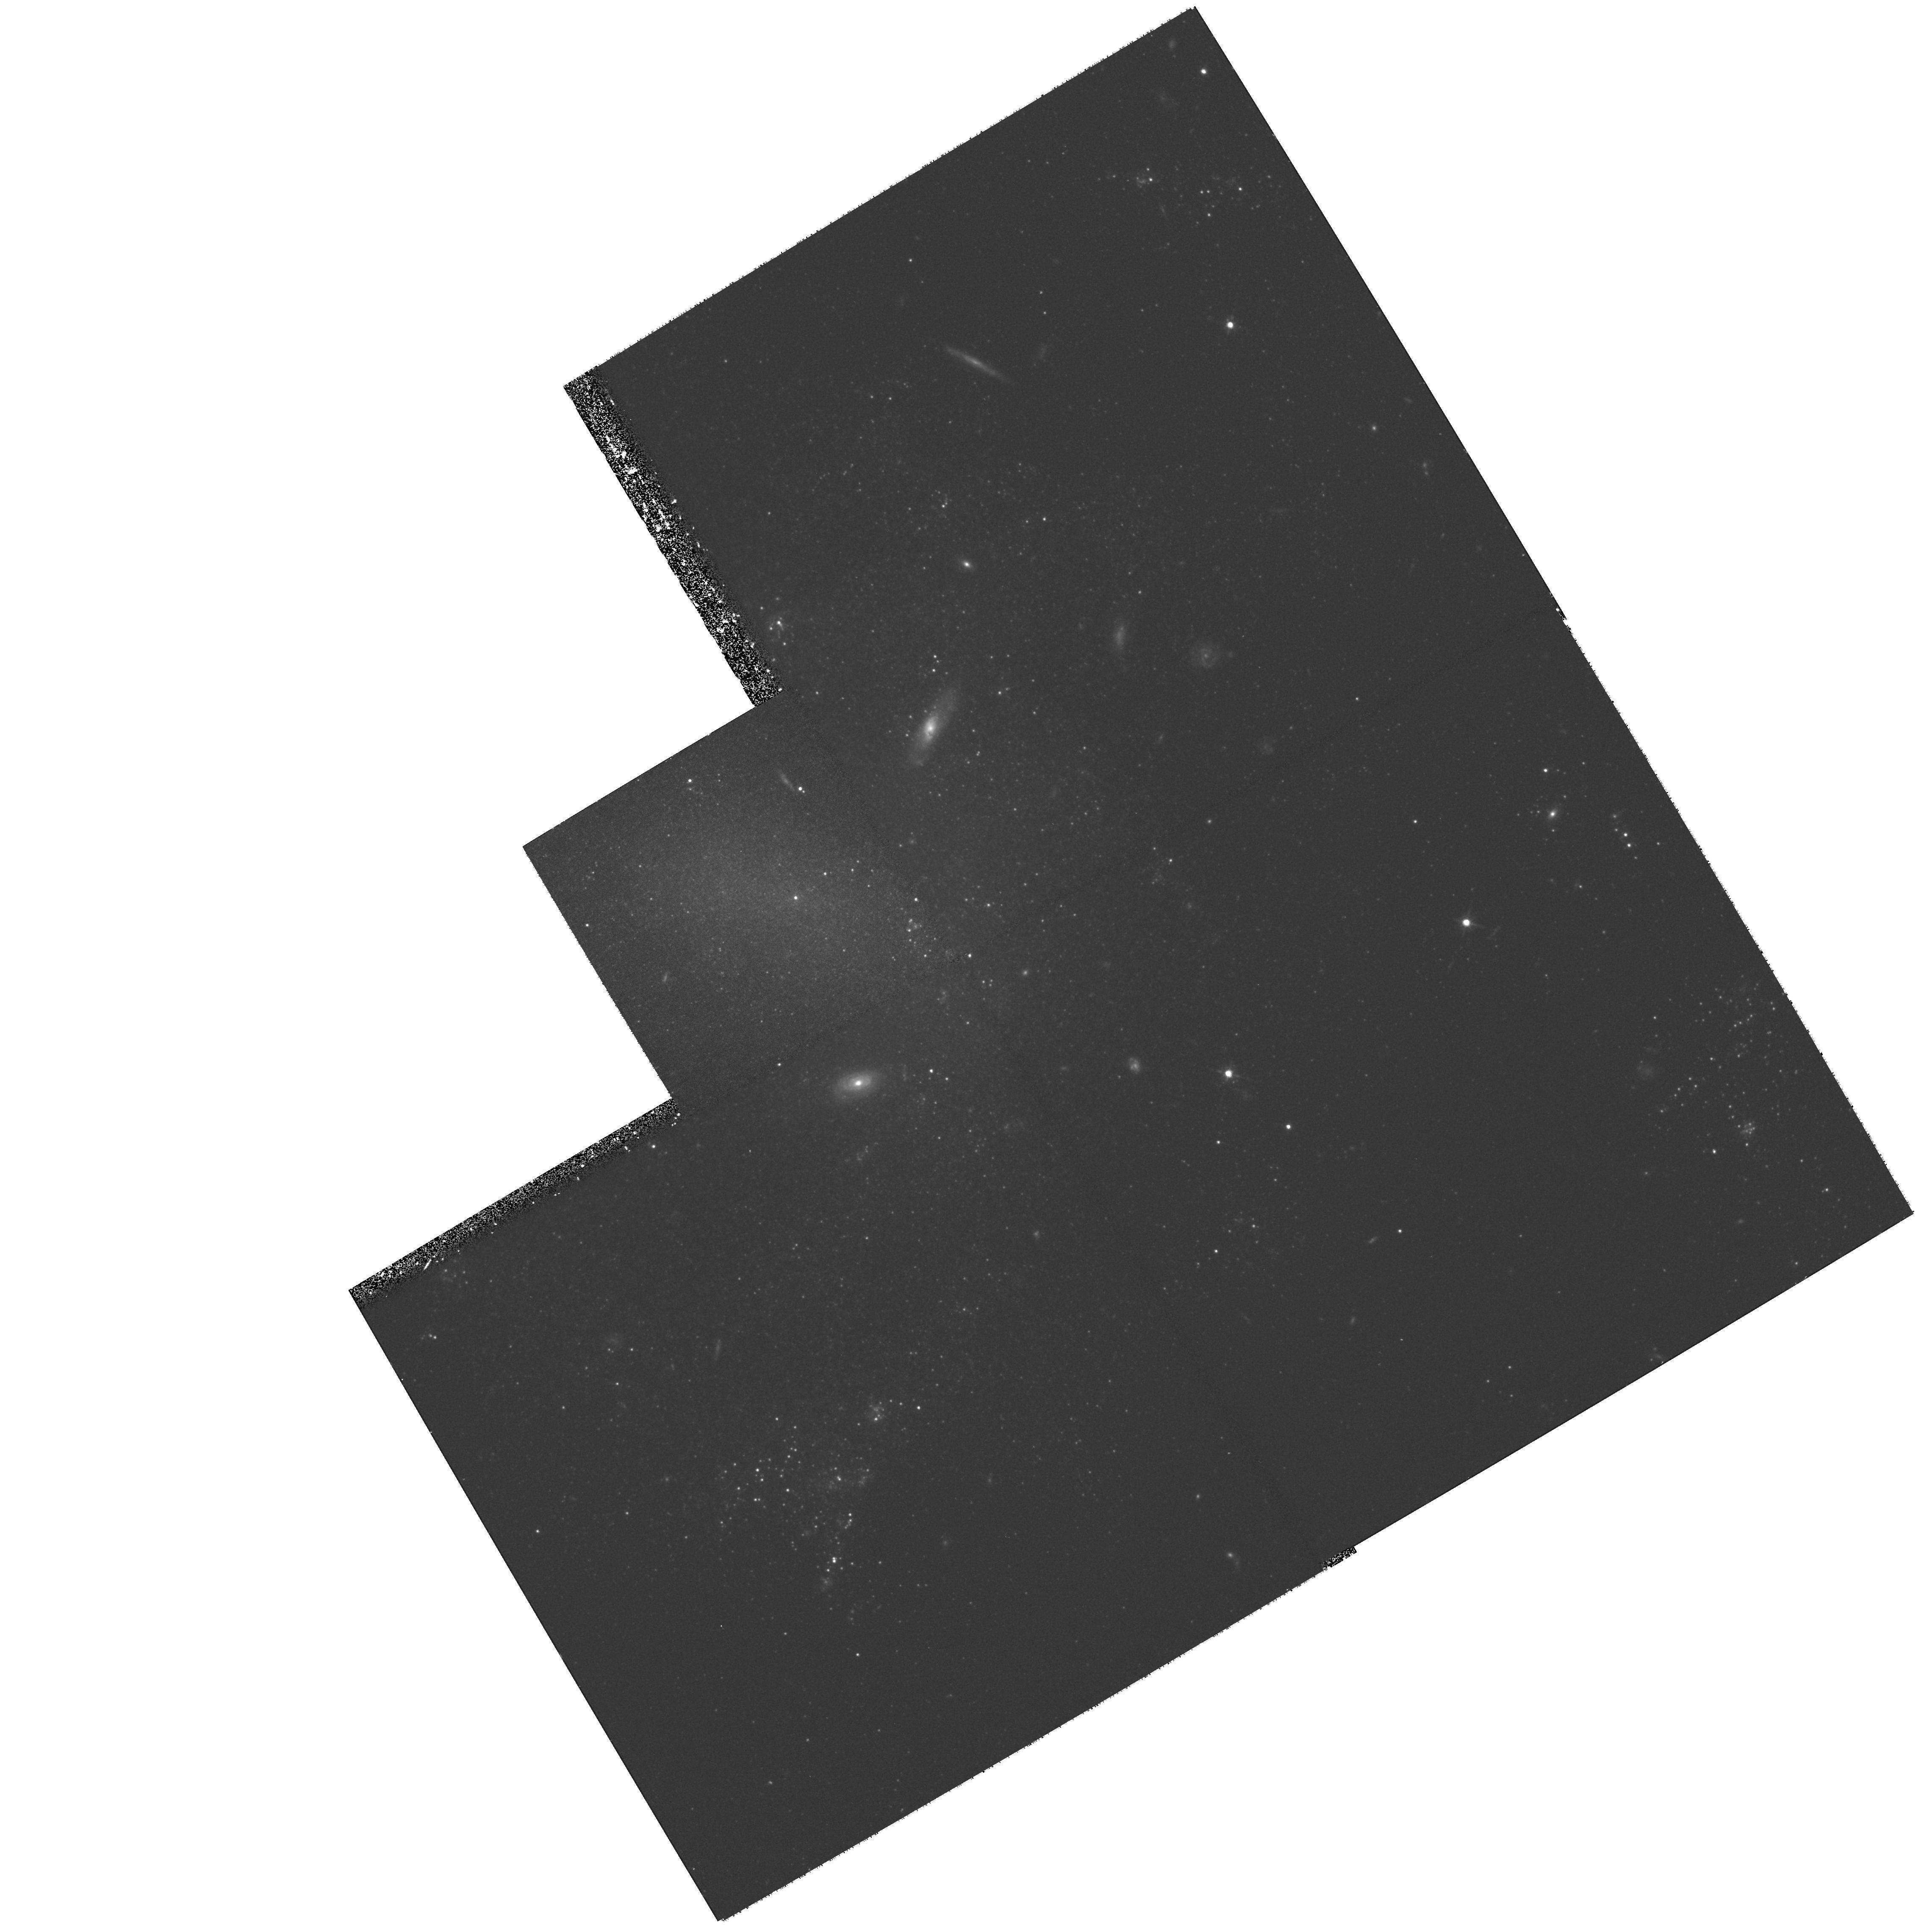
Target: UGC2302
Instrument: WFPC2/PC
Filter: F814W
Exposure: 1.4 h
Observation ID: hst_8255_02_wfpc2_pc_f814w_u5aw02

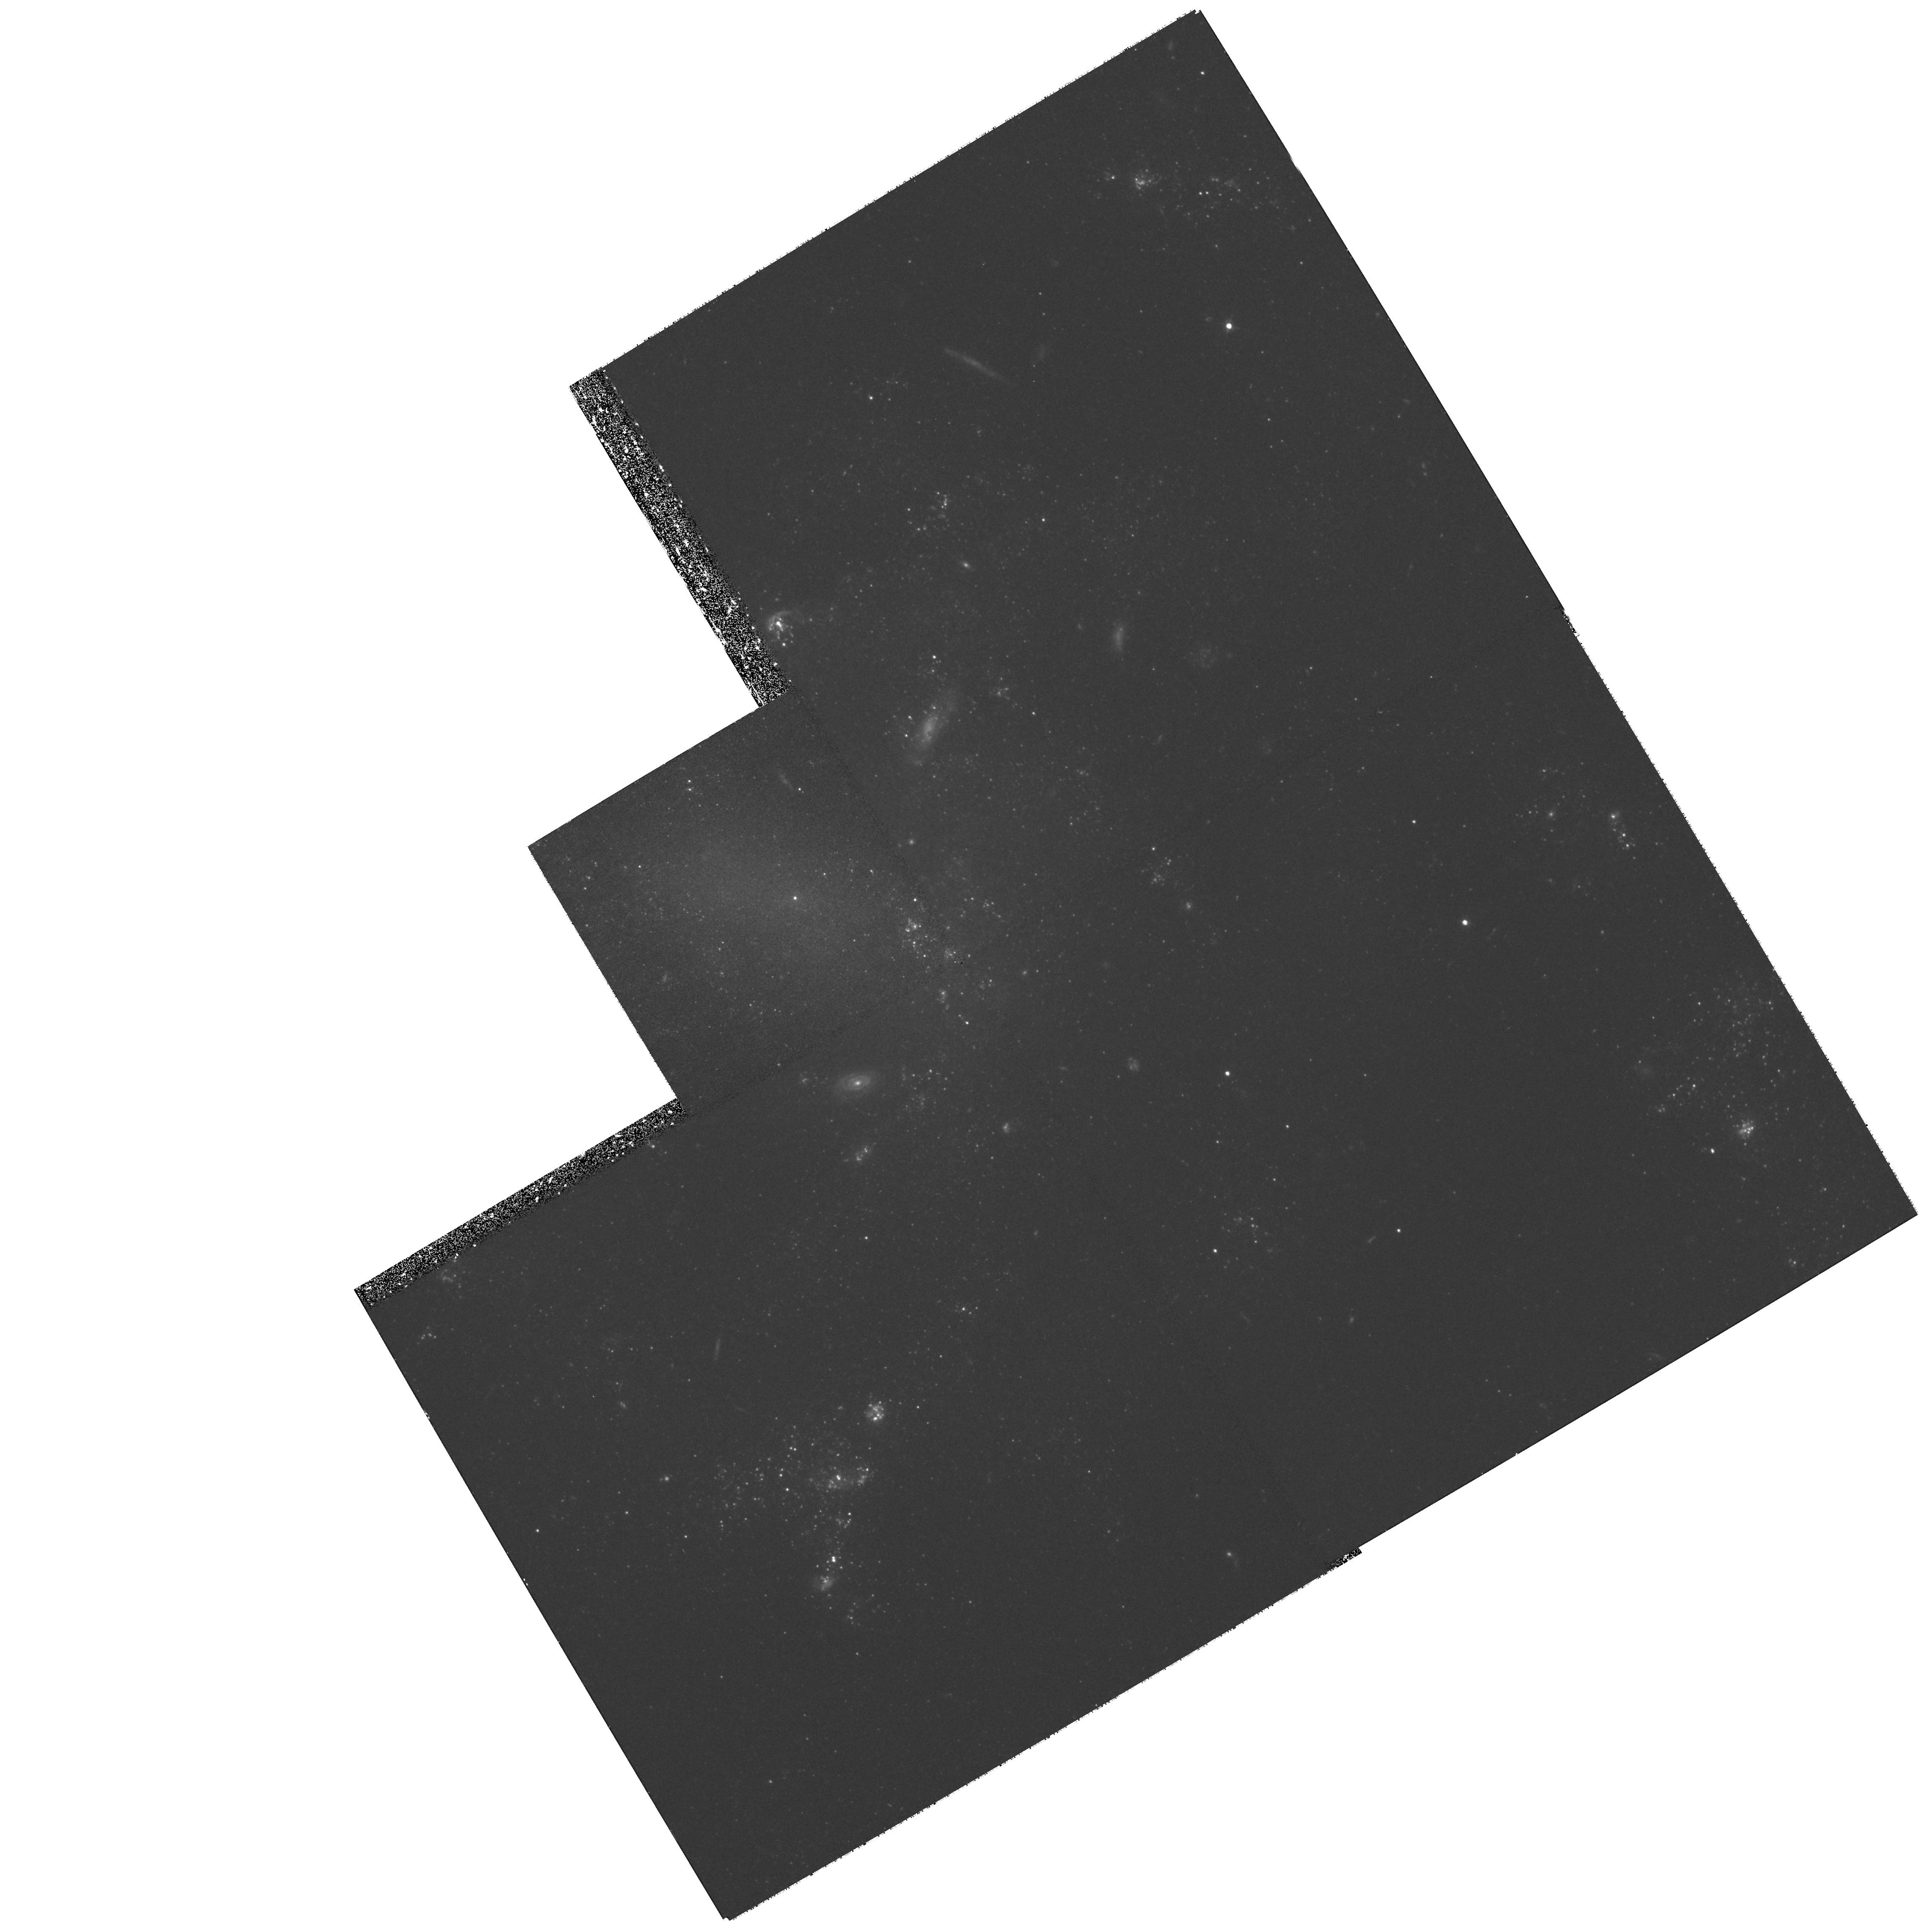
Target: UGC2302
Instrument: WFPC2/PC
Filter: F555W
Exposure: 1.4 h
Observation ID: hst_8255_03_wfpc2_pc_f555w_u5aw03

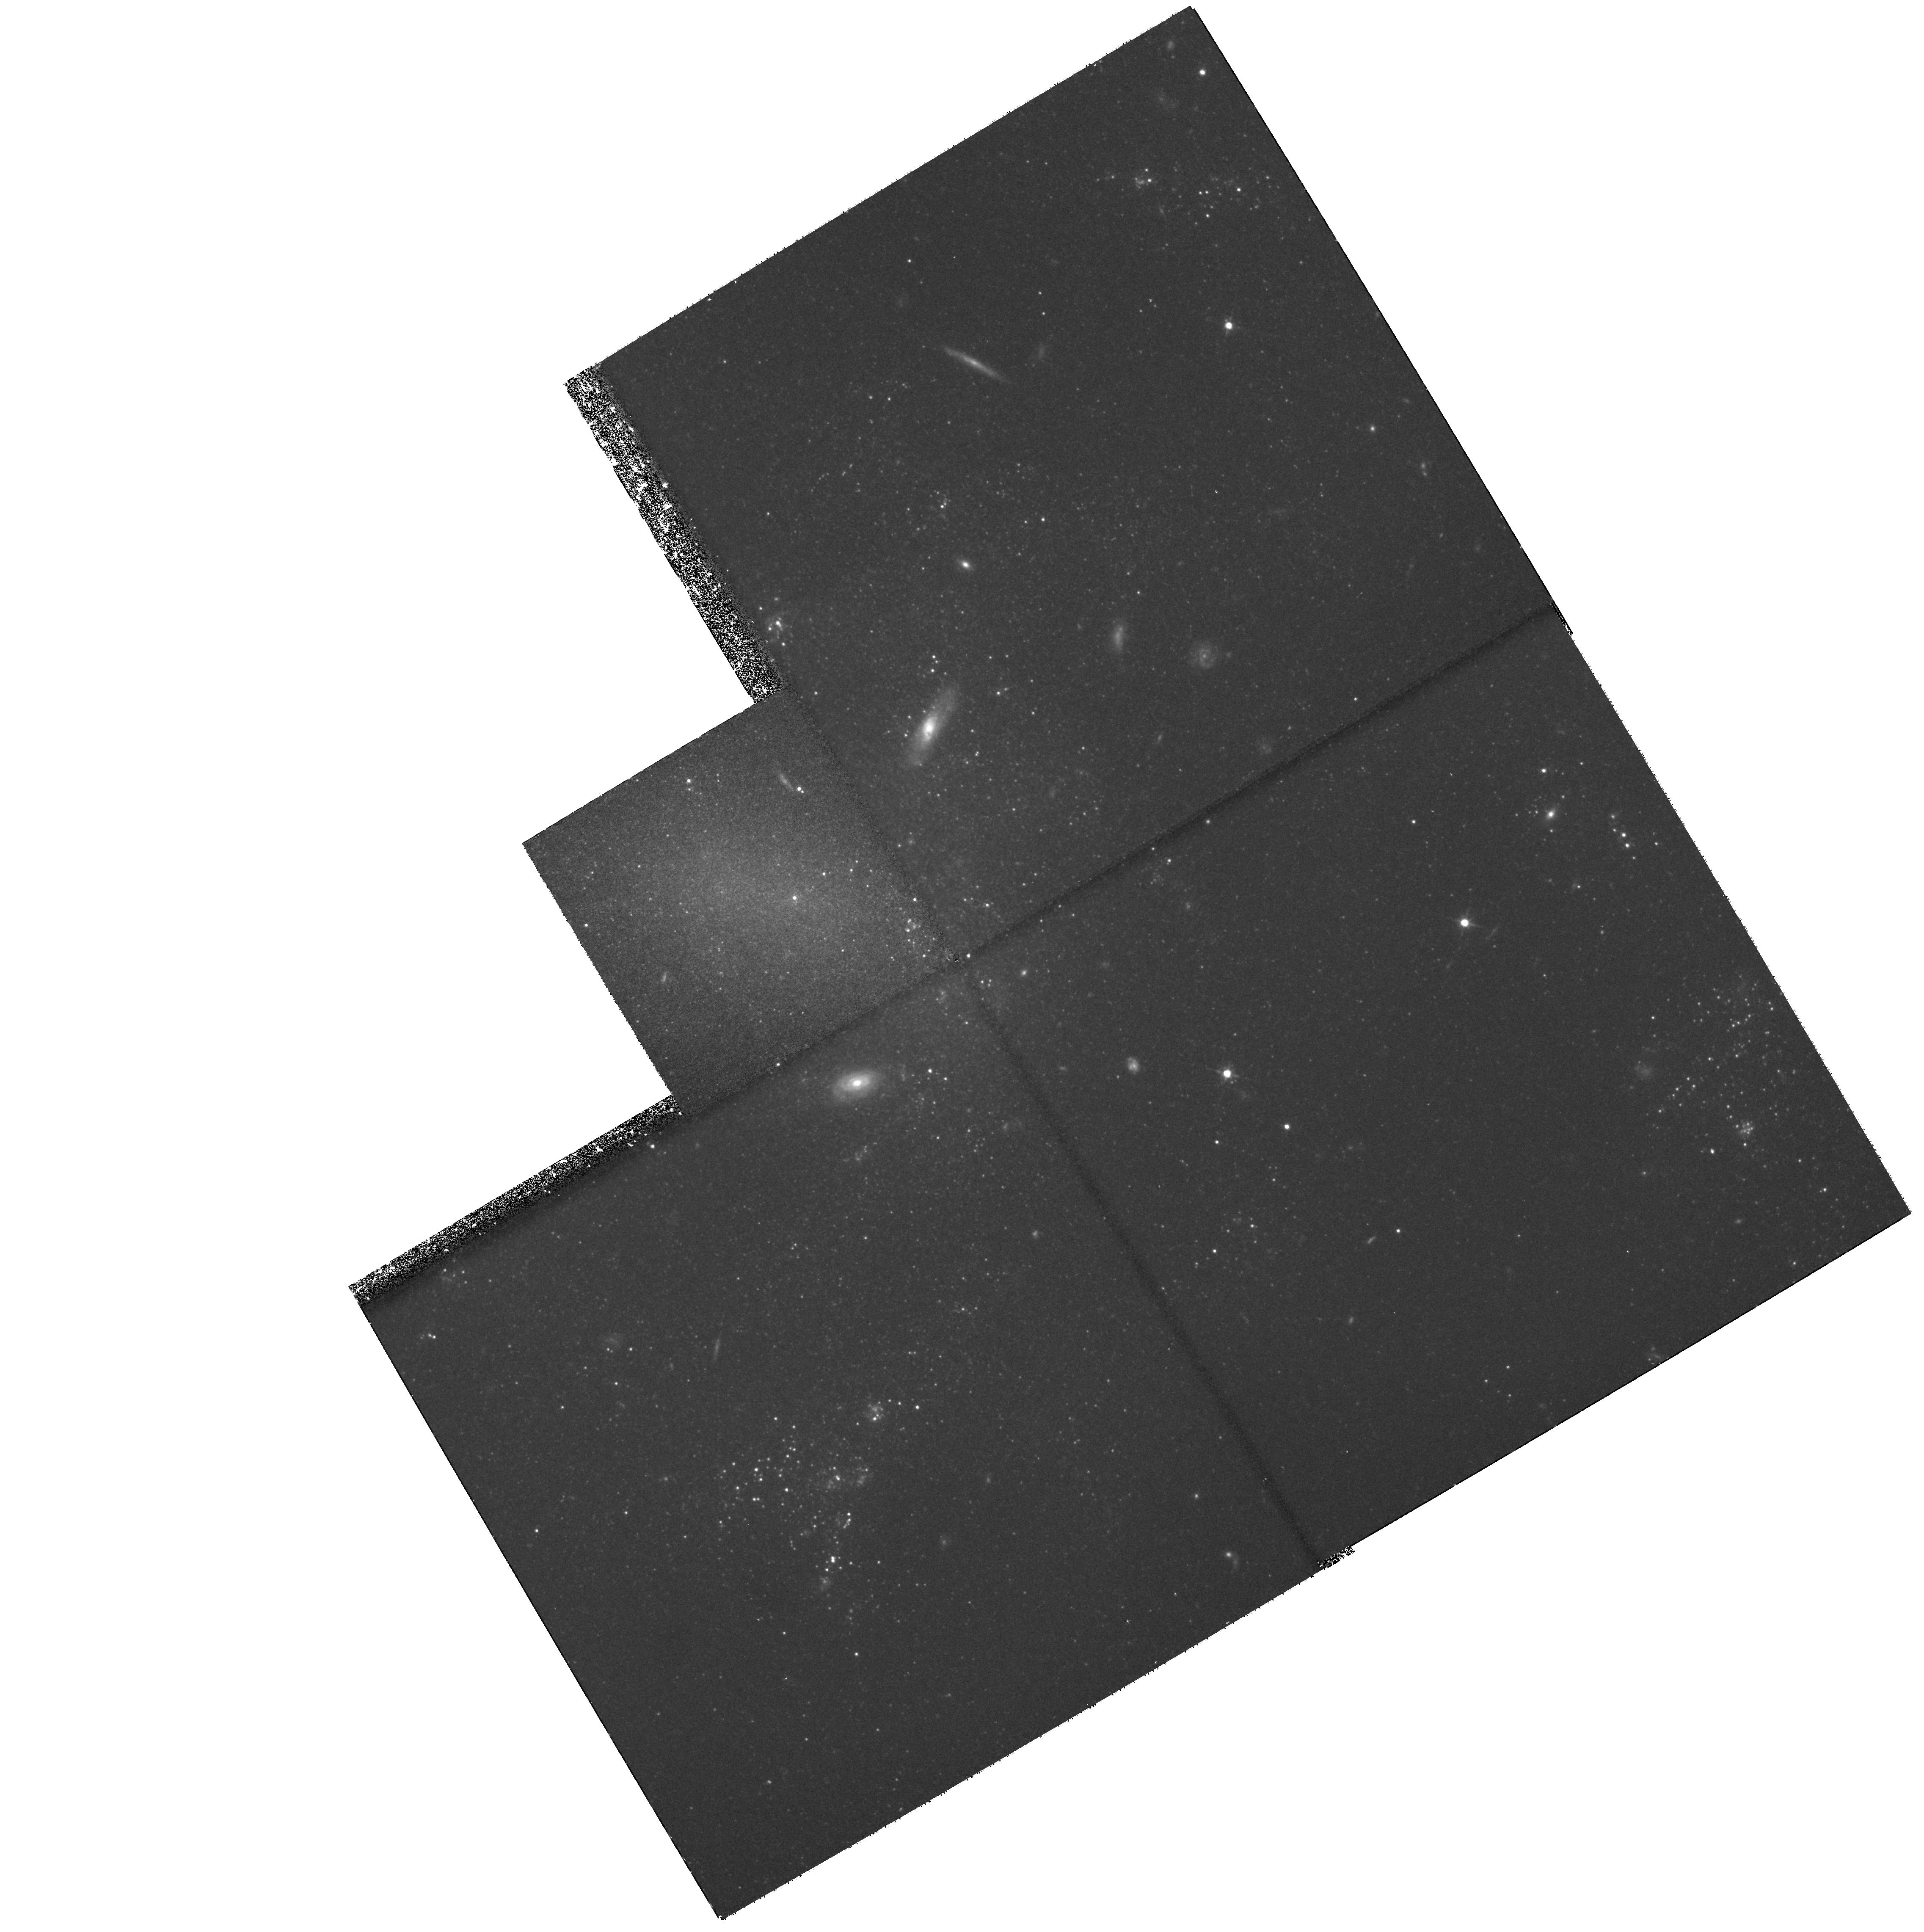
Target: UGC2302
Instrument: WFPC2/PC
Filter: F814W
Exposure: 1.4 h
Observation ID: hst_8255_01_wfpc2_pc_f814w_u5aw01

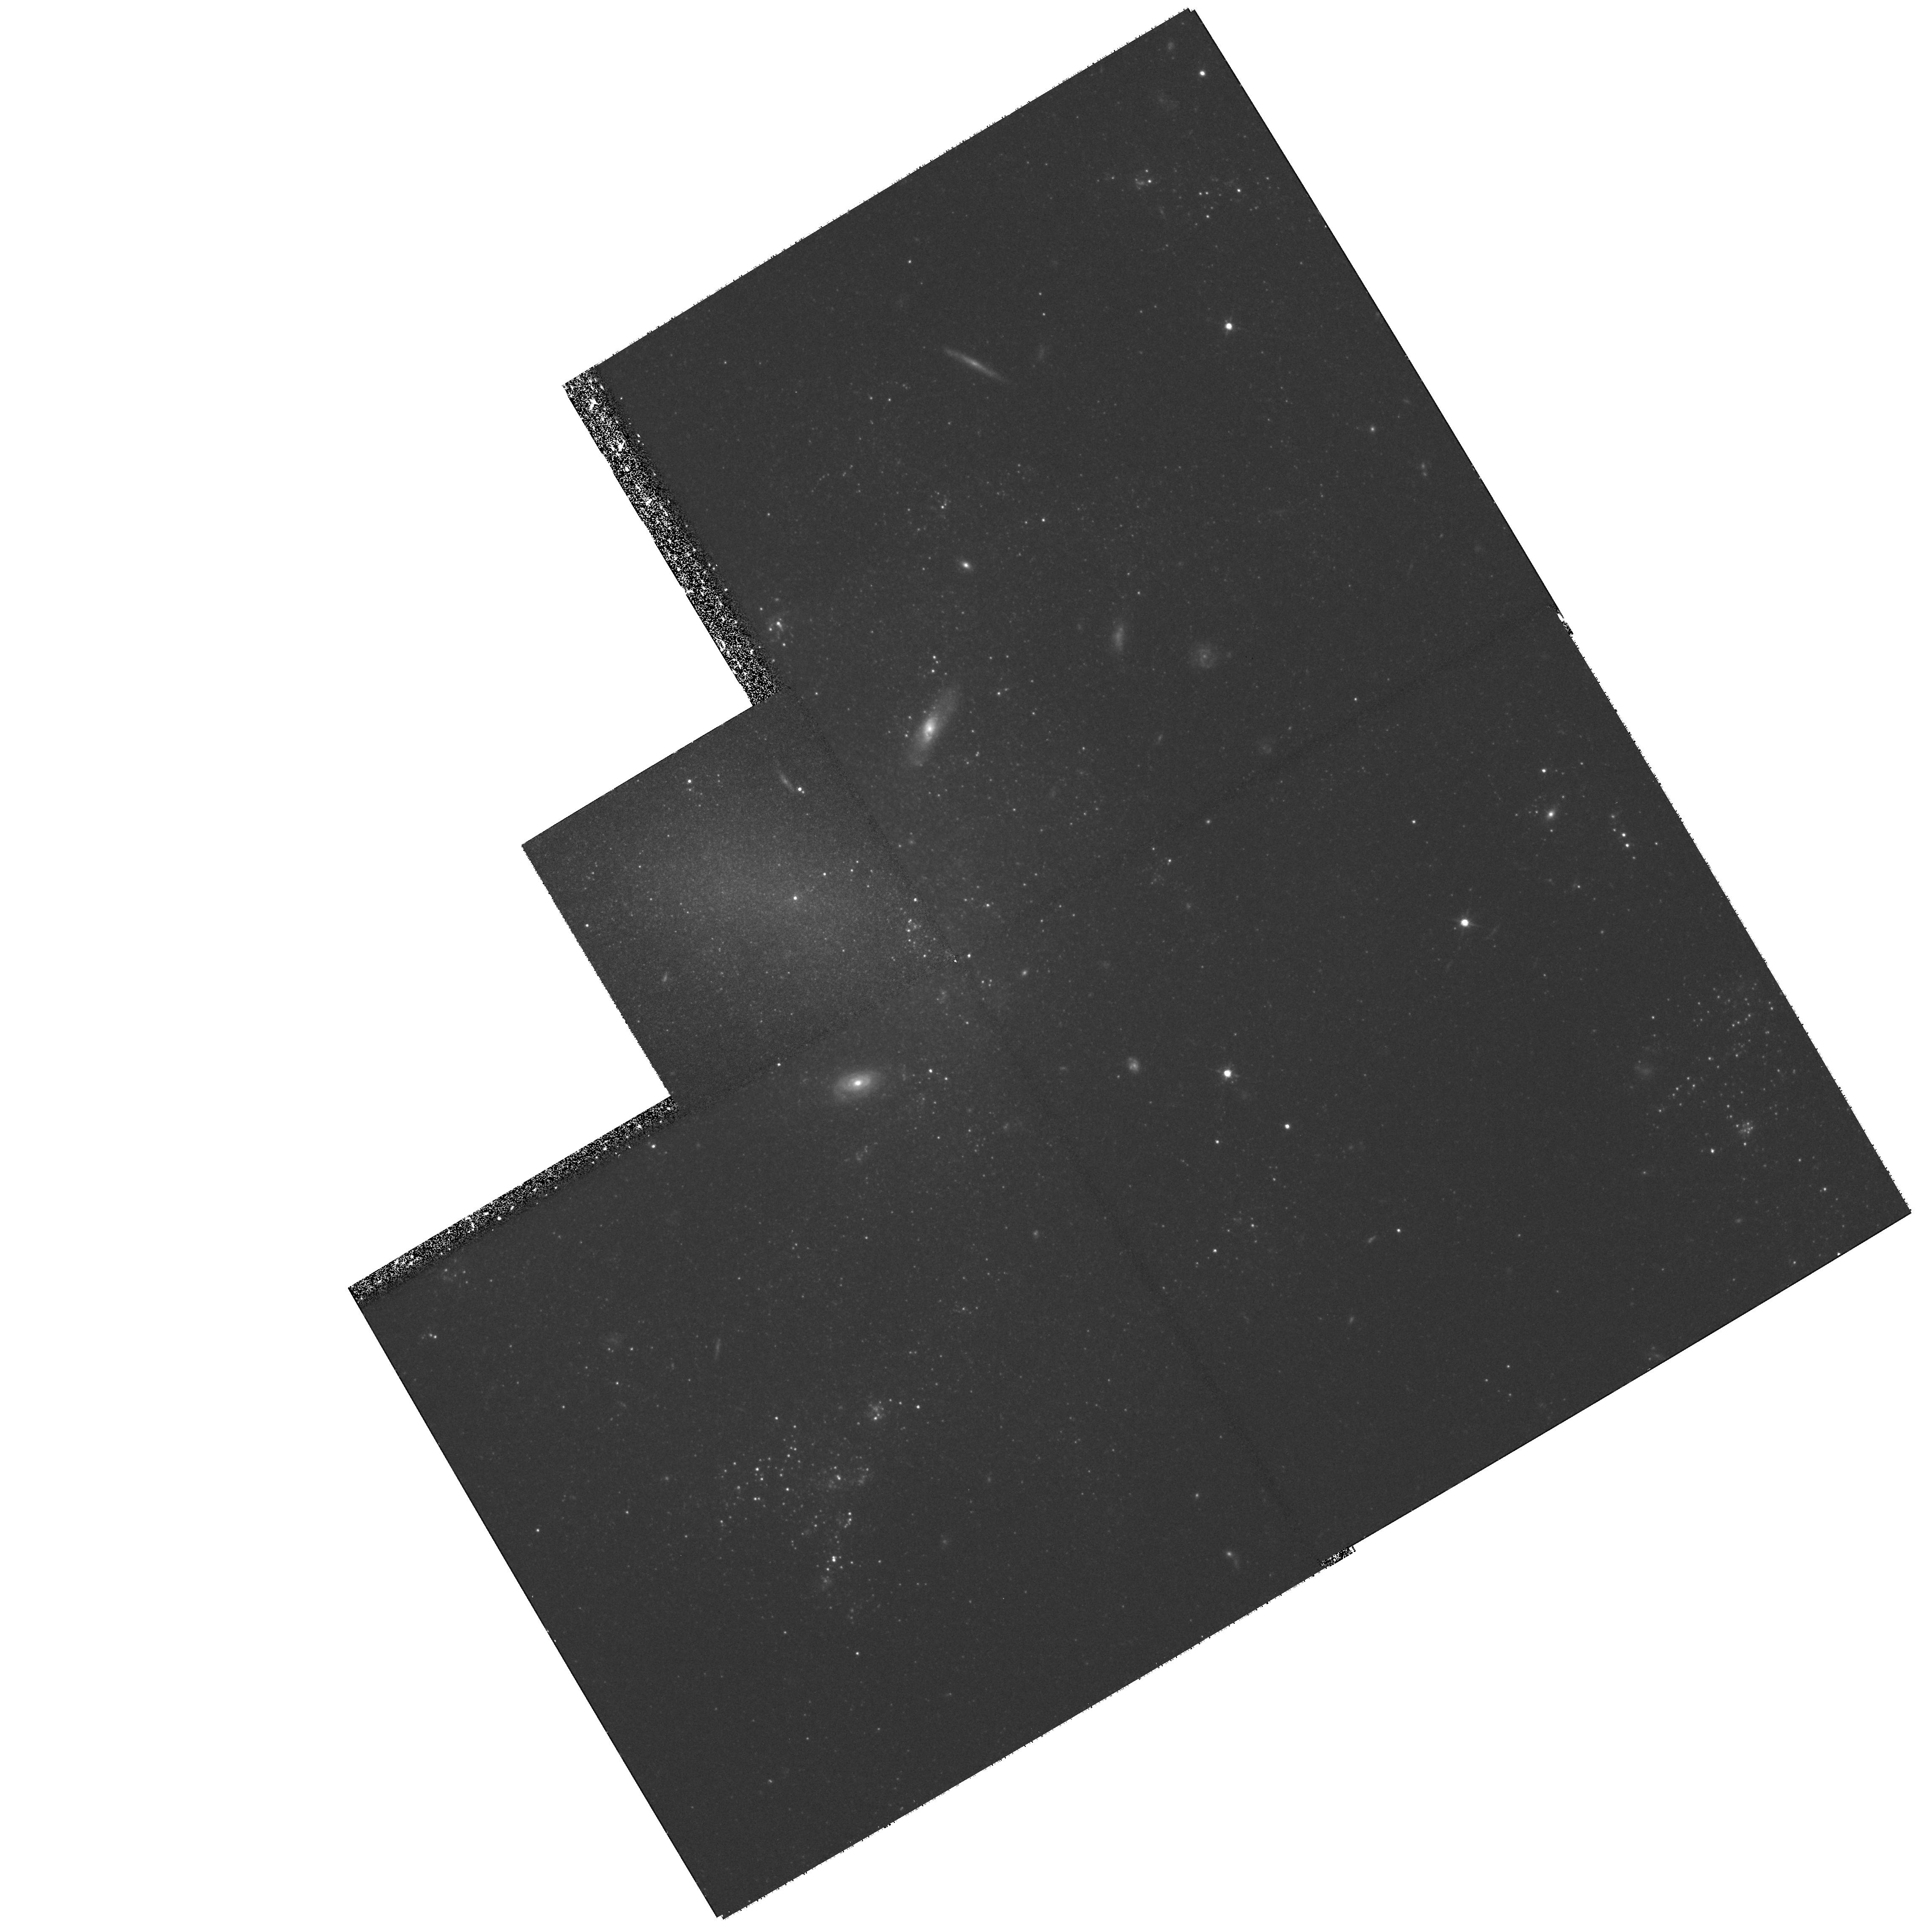
Target: UGC2302
Instrument: WFPC2/PC
Filter: F814W
Exposure: 1.4 h
Observation ID: hst_8255_03_wfpc2_pc_f814w_u5aw03

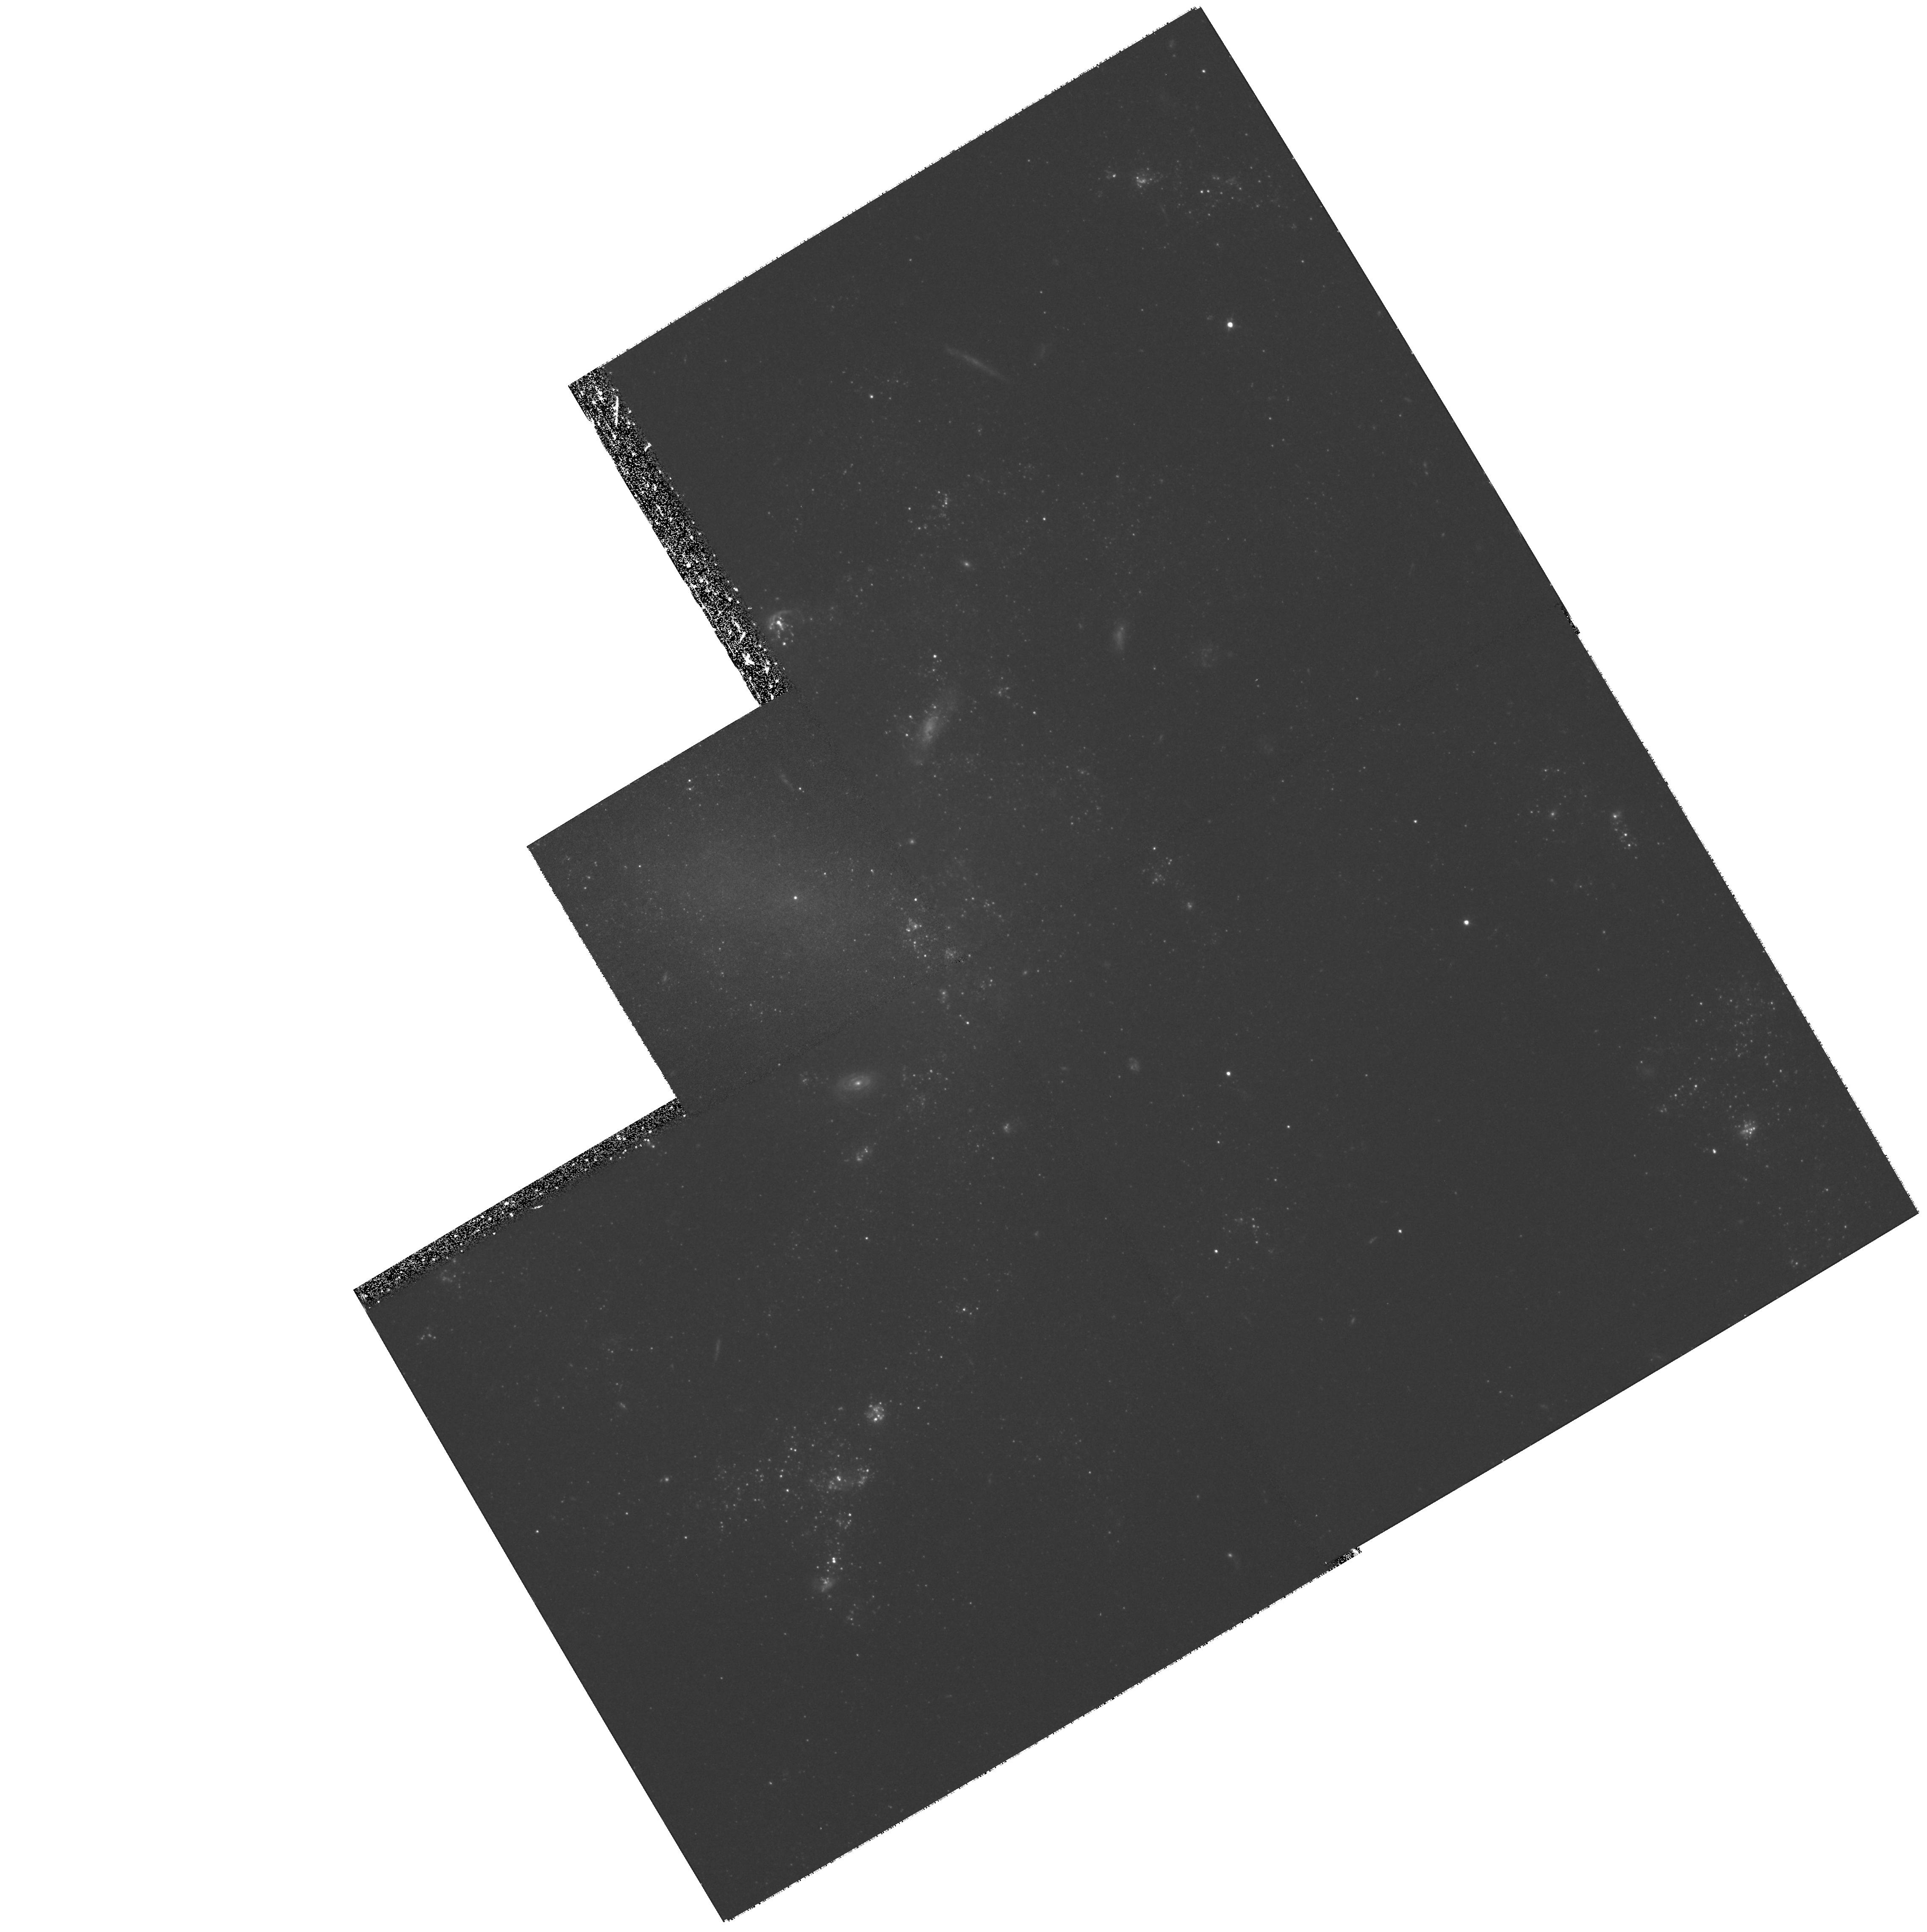
Target: UGC2302
Instrument: WFPC2/PC
Filter: F555W
Exposure: 1.4 h
Observation ID: hst_8255_02_wfpc2_pc_f555w_u5aw02

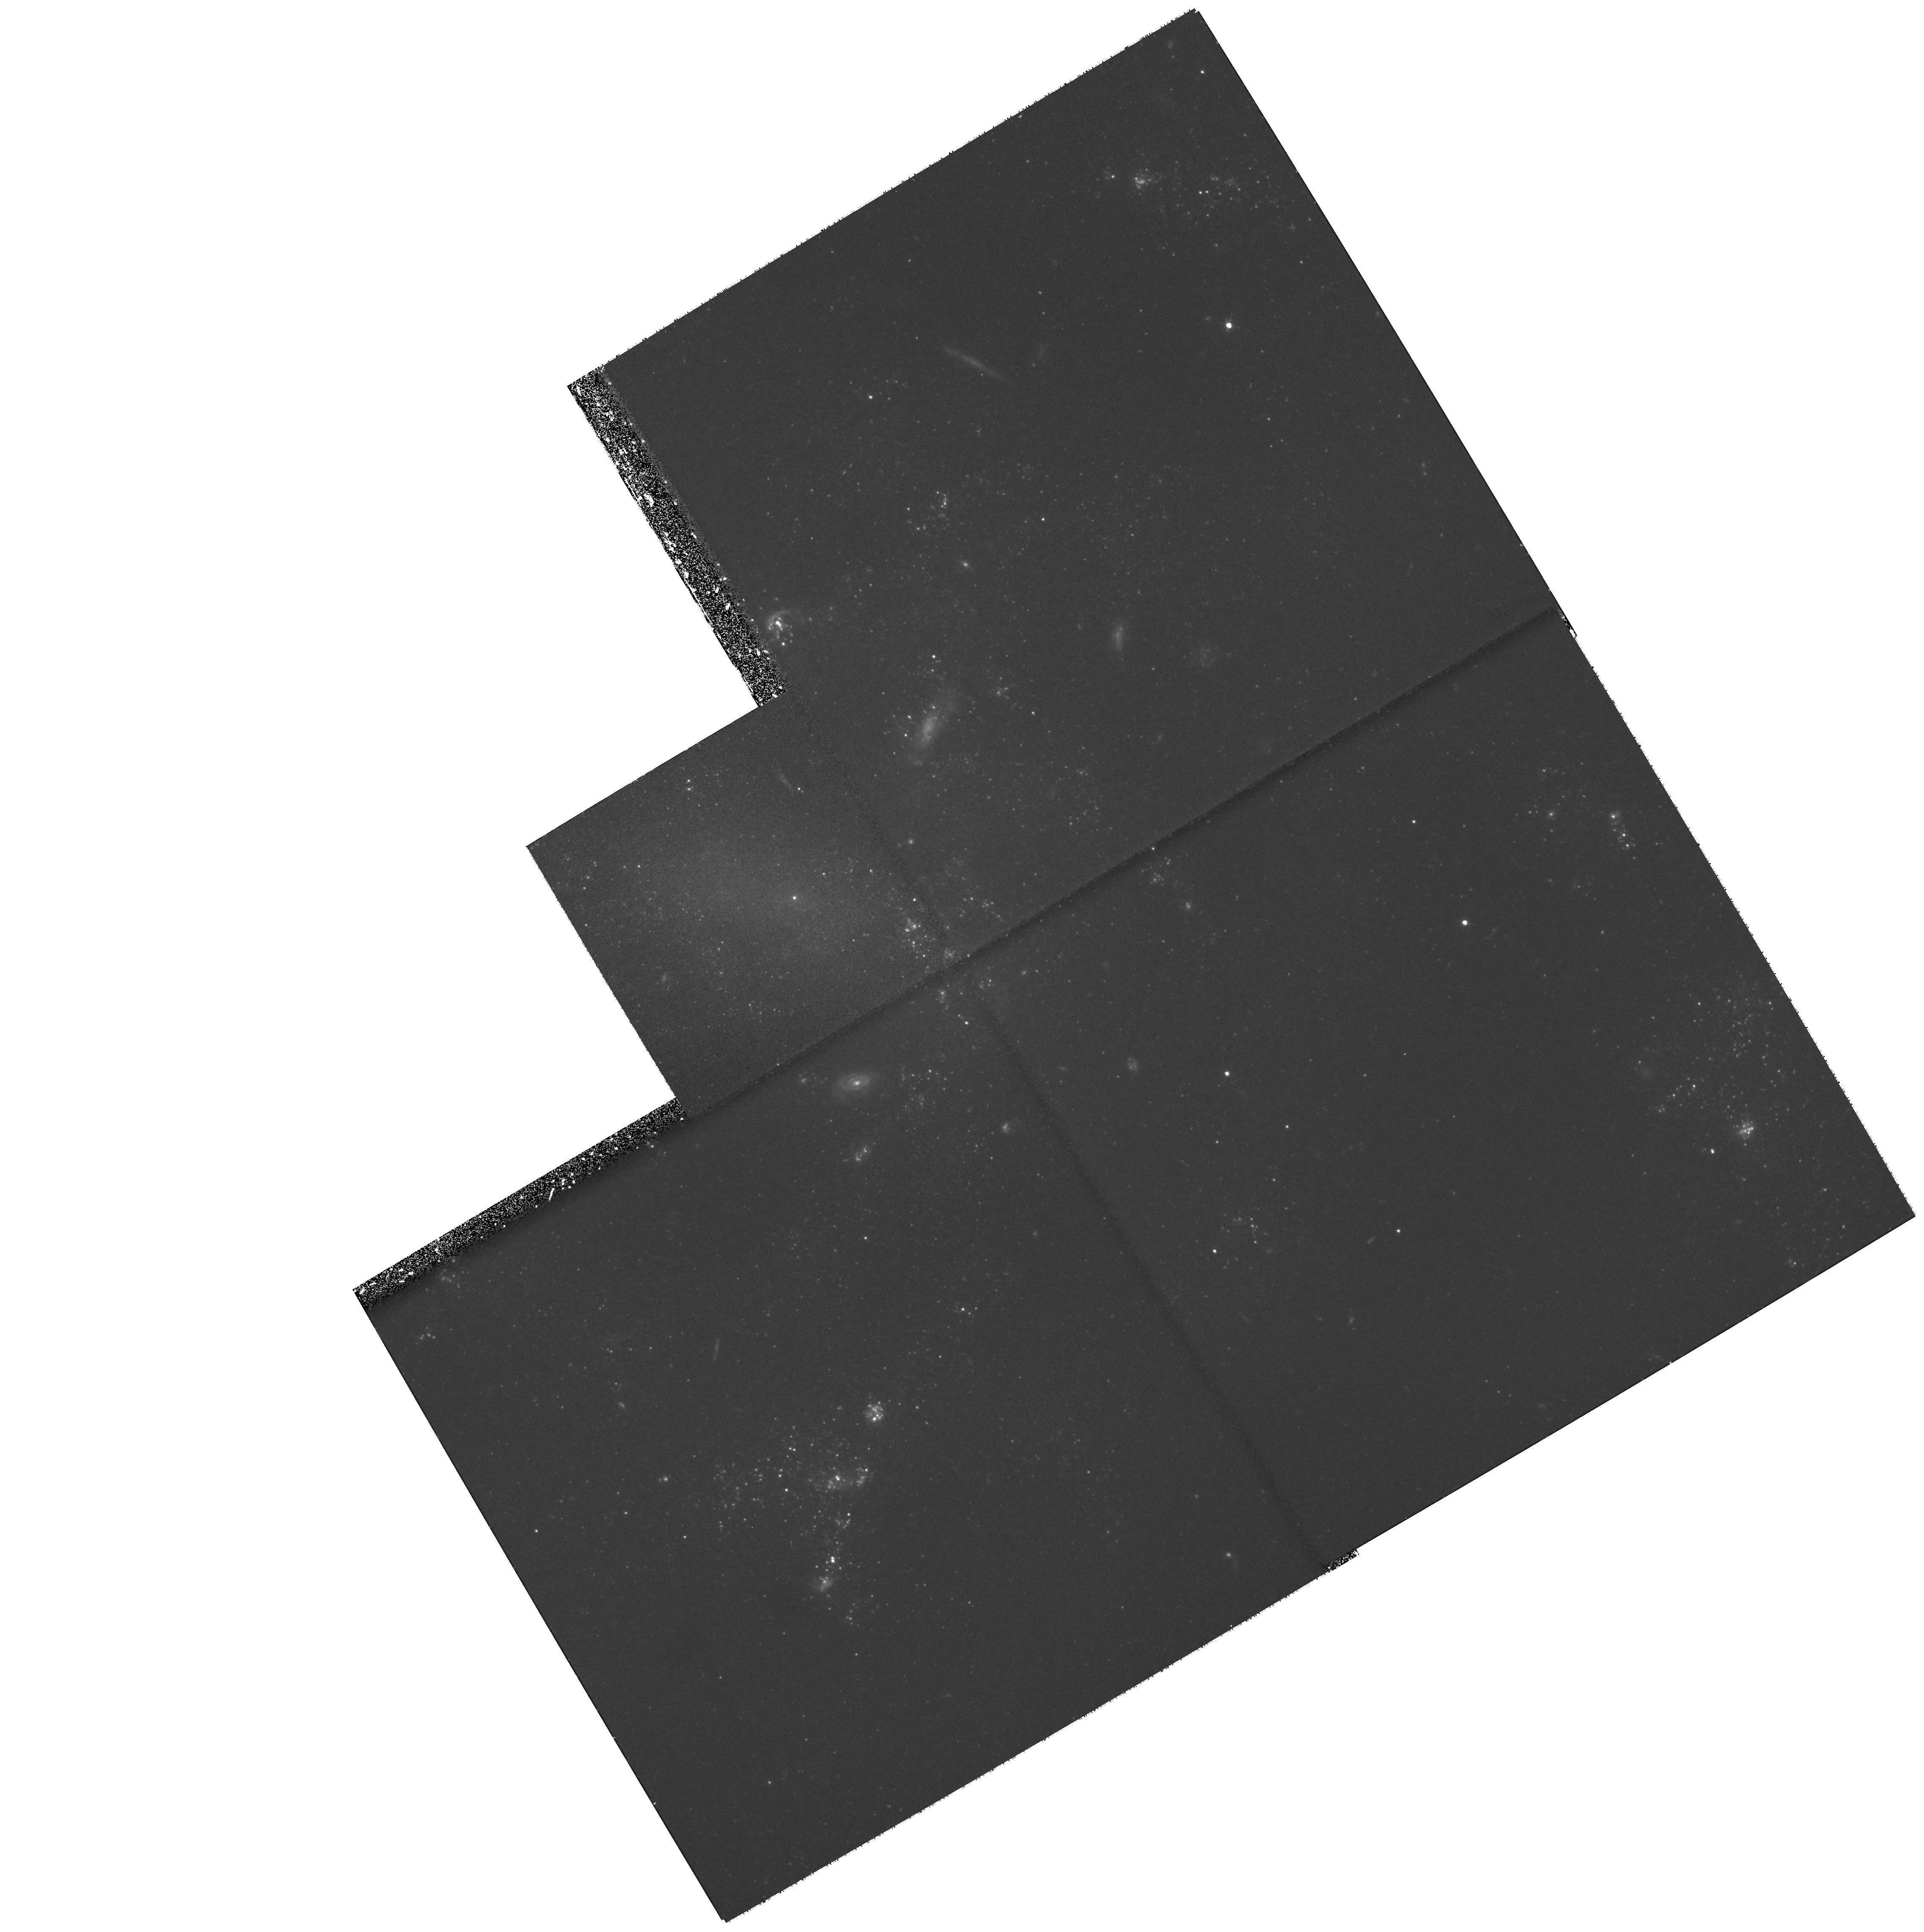
Target: UGC2302
Instrument: WFPC2/PC
Filter: F555W
Exposure: 1.4 h
Observation ID: hst_8255_01_wfpc2_pc_f555w_u5aw01

Stellar Populations in the Closest Large Low Surface Brightness Galaxy (PI: Knezek, Patricia)

We propose to observe the closest known large low surface brightness (LSB) galaxy, UGC 2302, in order to resolve for the first time the massive stars and tip of the red giant branch in such a system. Large LSBs represent an extreme star formation environment, both locally within their disks, and on a larger scale, often residing in underdense regions of the universe. Resolving the underlying stellar component of such a galaxy can provide critical information on how stars form and evolve in low metallicity, yet gas-rich environments. The combination of this data with planned near-infrared, abundance and molecular gas studies, existing optical UBVRI and Halpha data, and a VLA HI map, will allow comparison between the abundance and distribution of stars, star formation, and neutral gas in unprecedented detail for disk LSBs. In addition, determination of the characteristics of even the brightest stars in this galaxy will provide a key calibration of the relative contribution o f the brightest main sequence, gia nt, and supergiant stars to the optical and near-infrared colors. This calibration can then be applied to determining the underlying stellar populations of other massive LSB galaxies using broad-band filters.